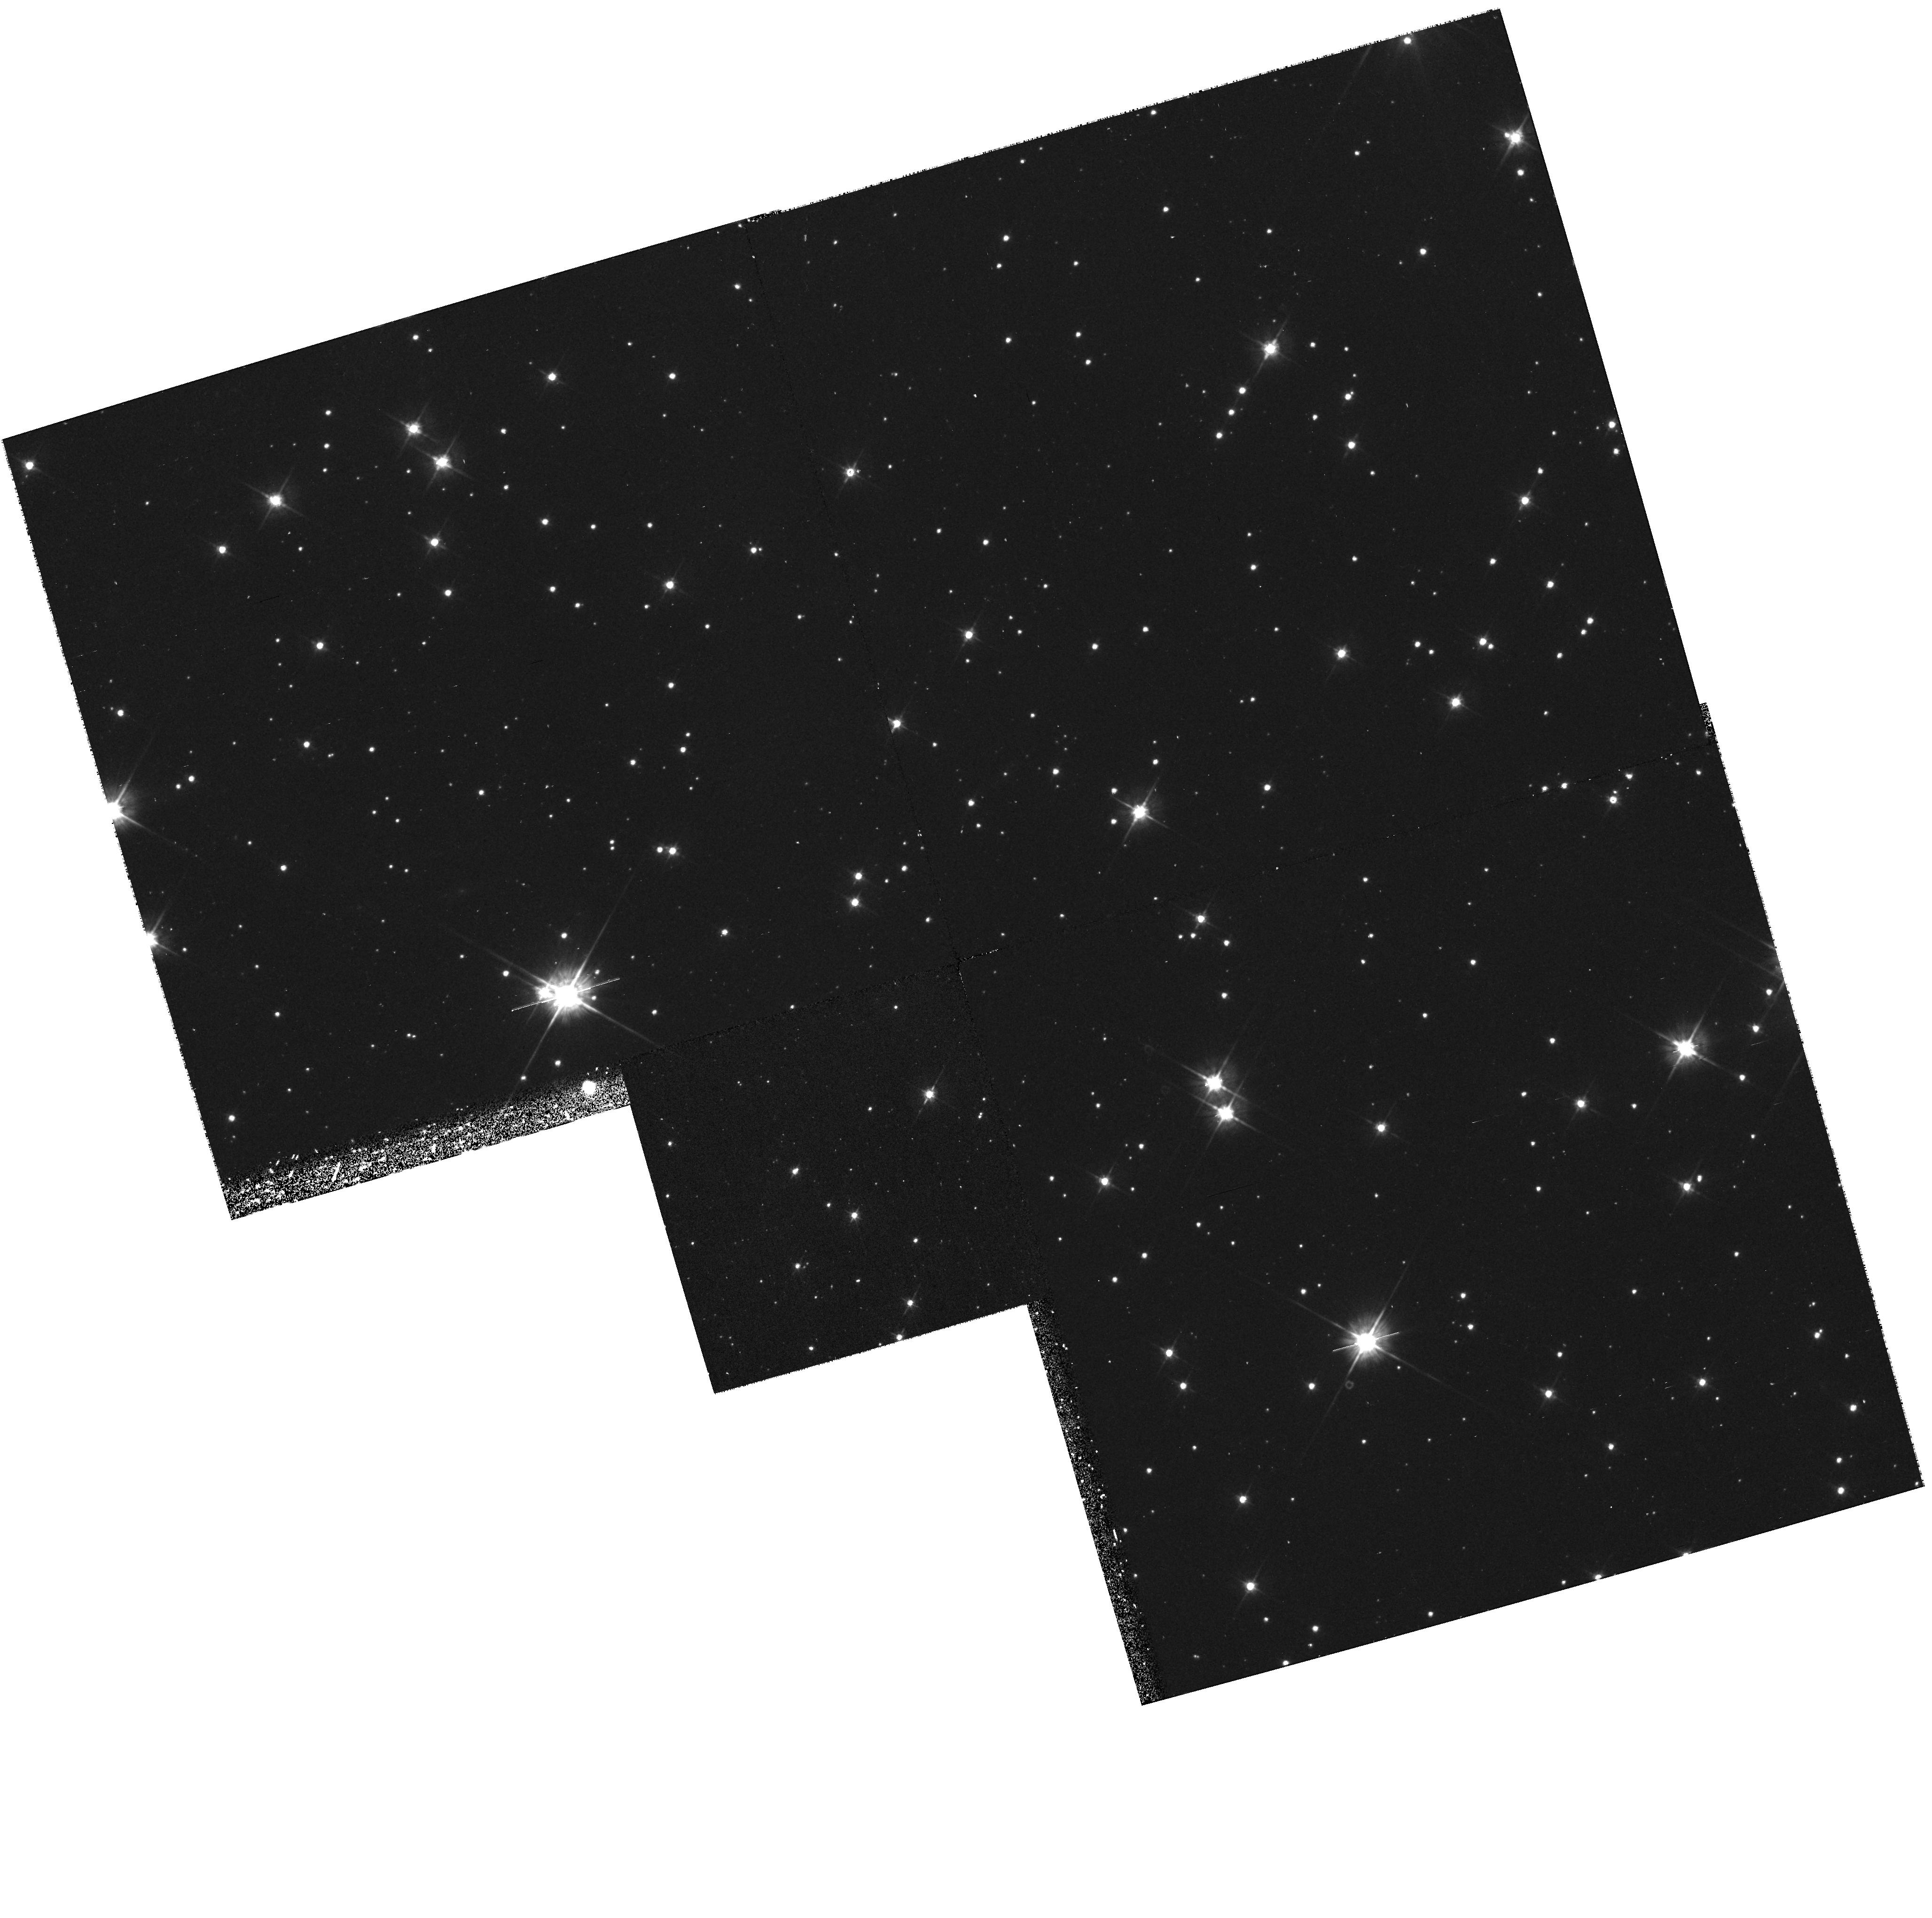
Target: STAR-0835-4510. Instrument: WFPC2/PC. Filter: F555W. Exposure: 43 min. Observation ID: hst_8328_01_wfpc2_pc_f555w_u5hl01

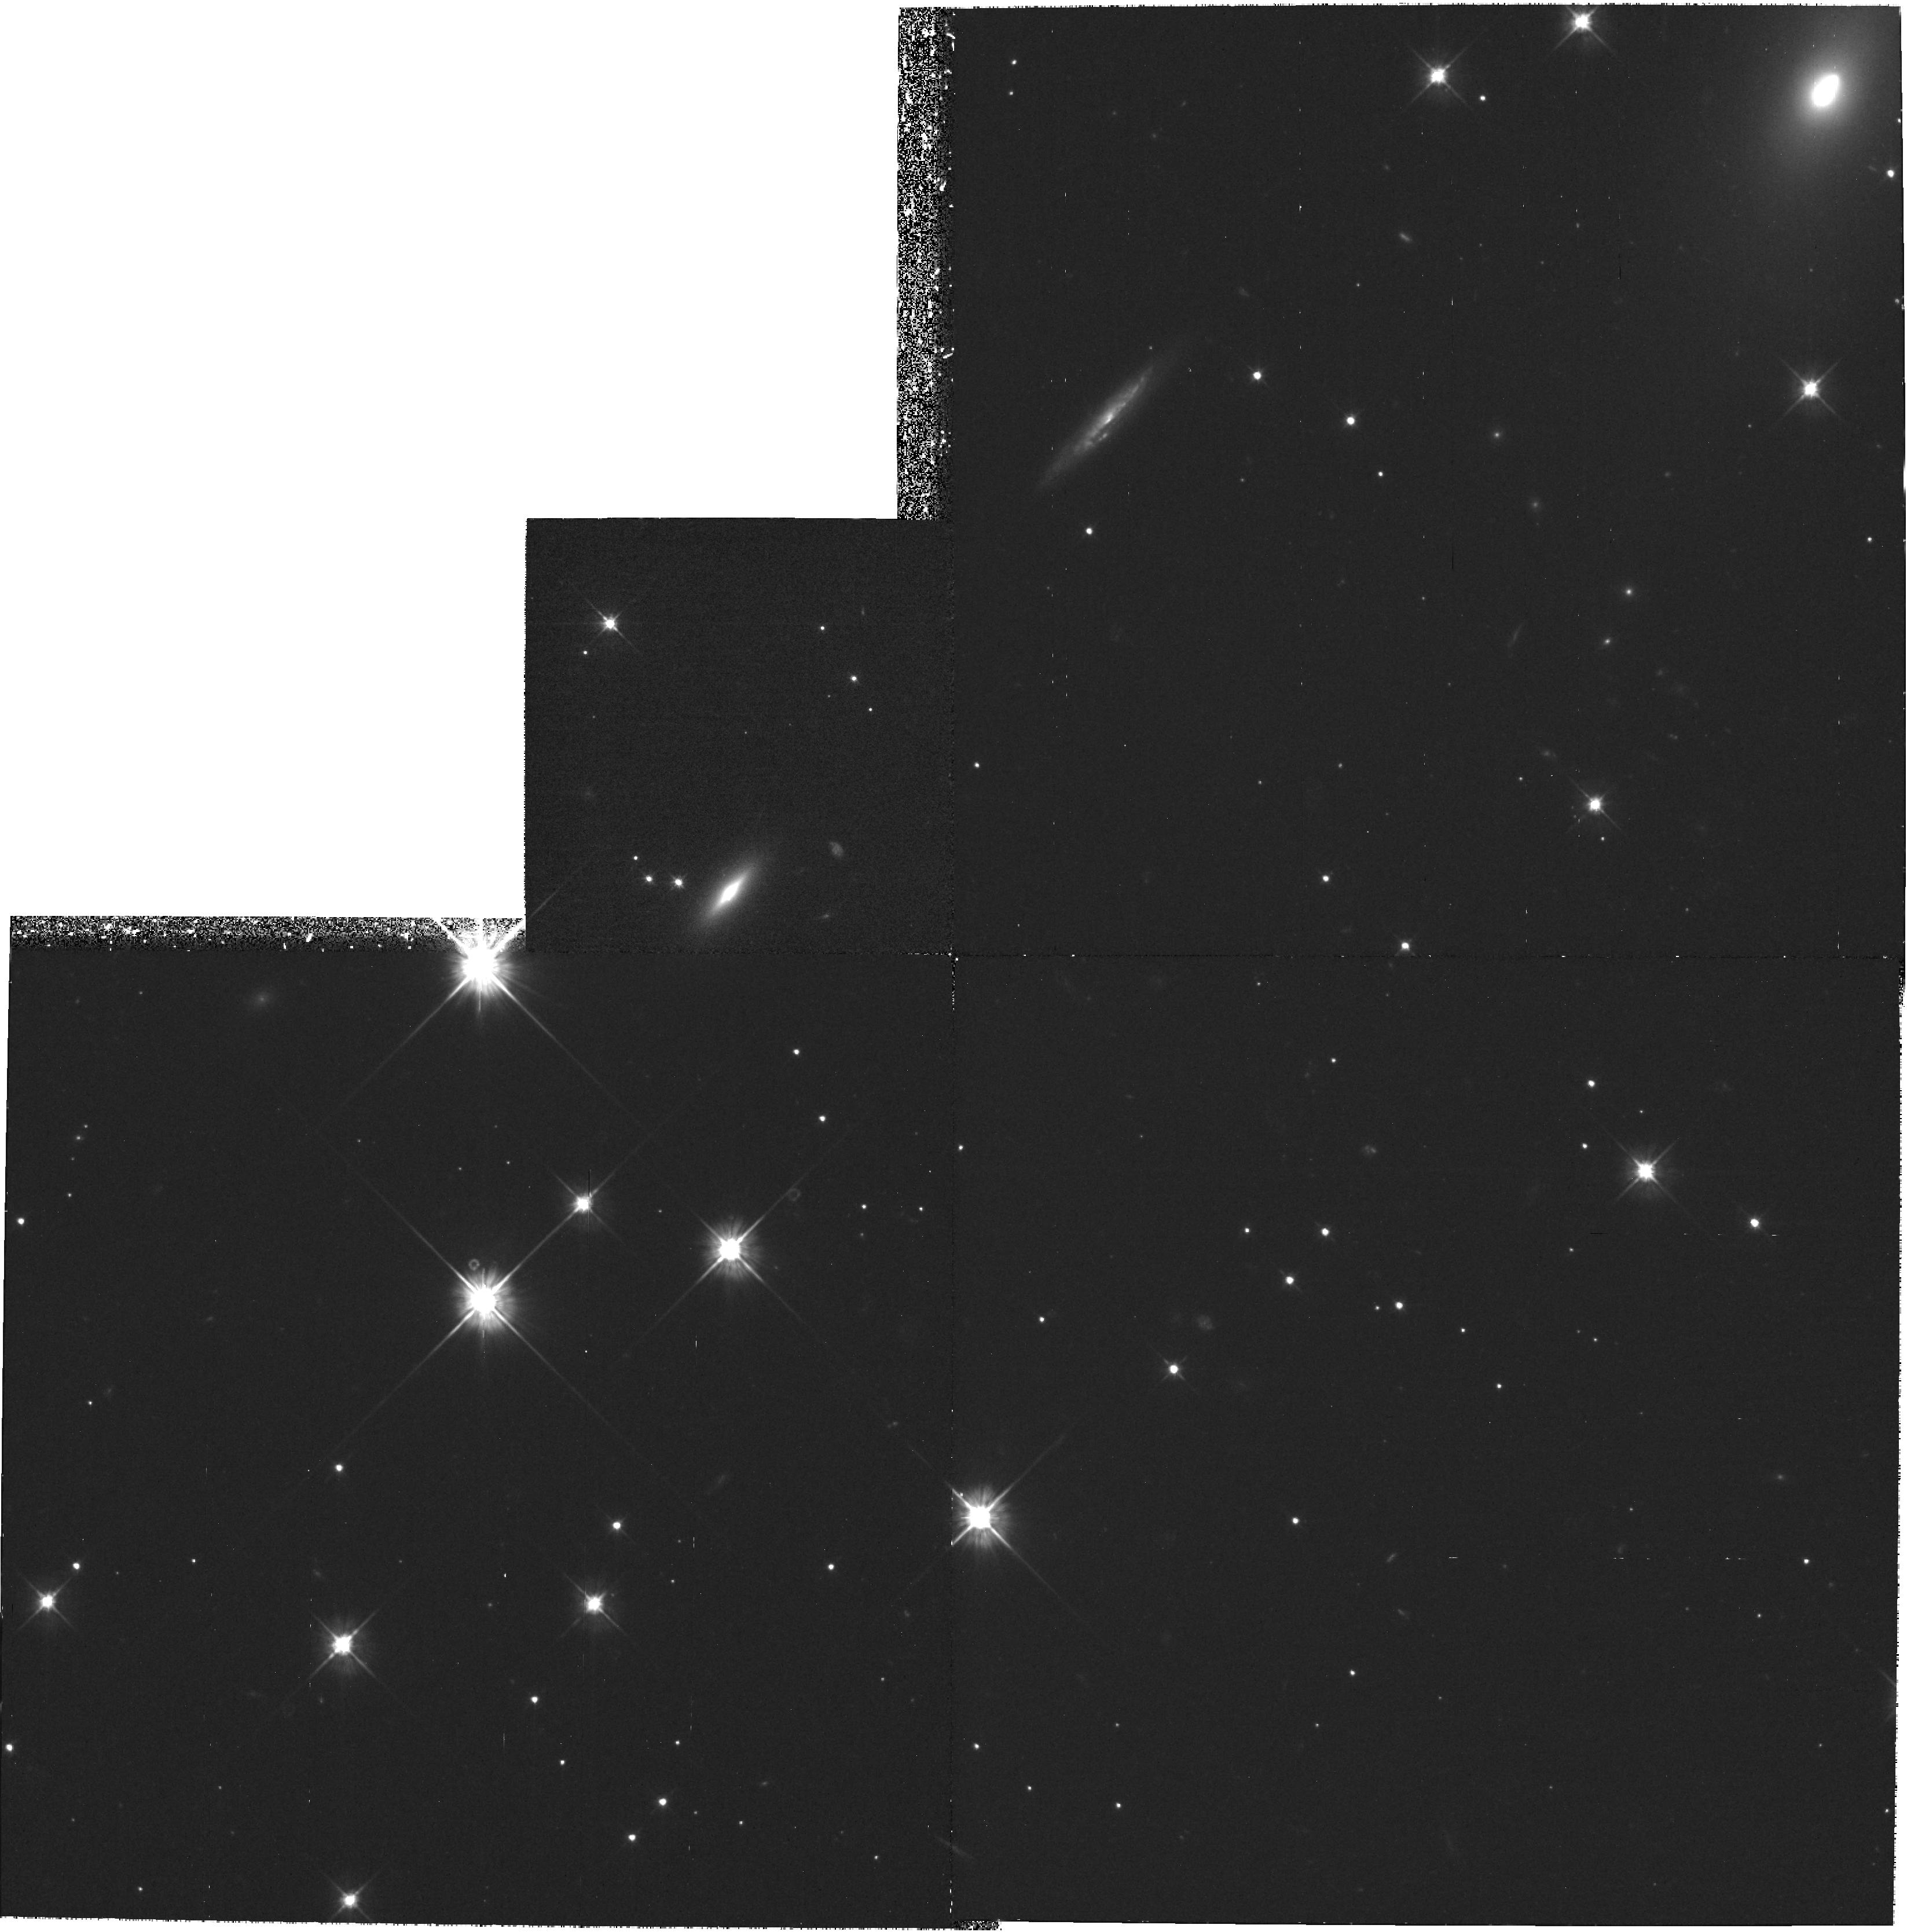
Target: STAR-065948+141421. Instrument: WFPC2/PC. Filter: F555W. Exposure: 1.2 h. Observation ID: hst_8328_06_wfpc2_pc_f555w_u5hl06

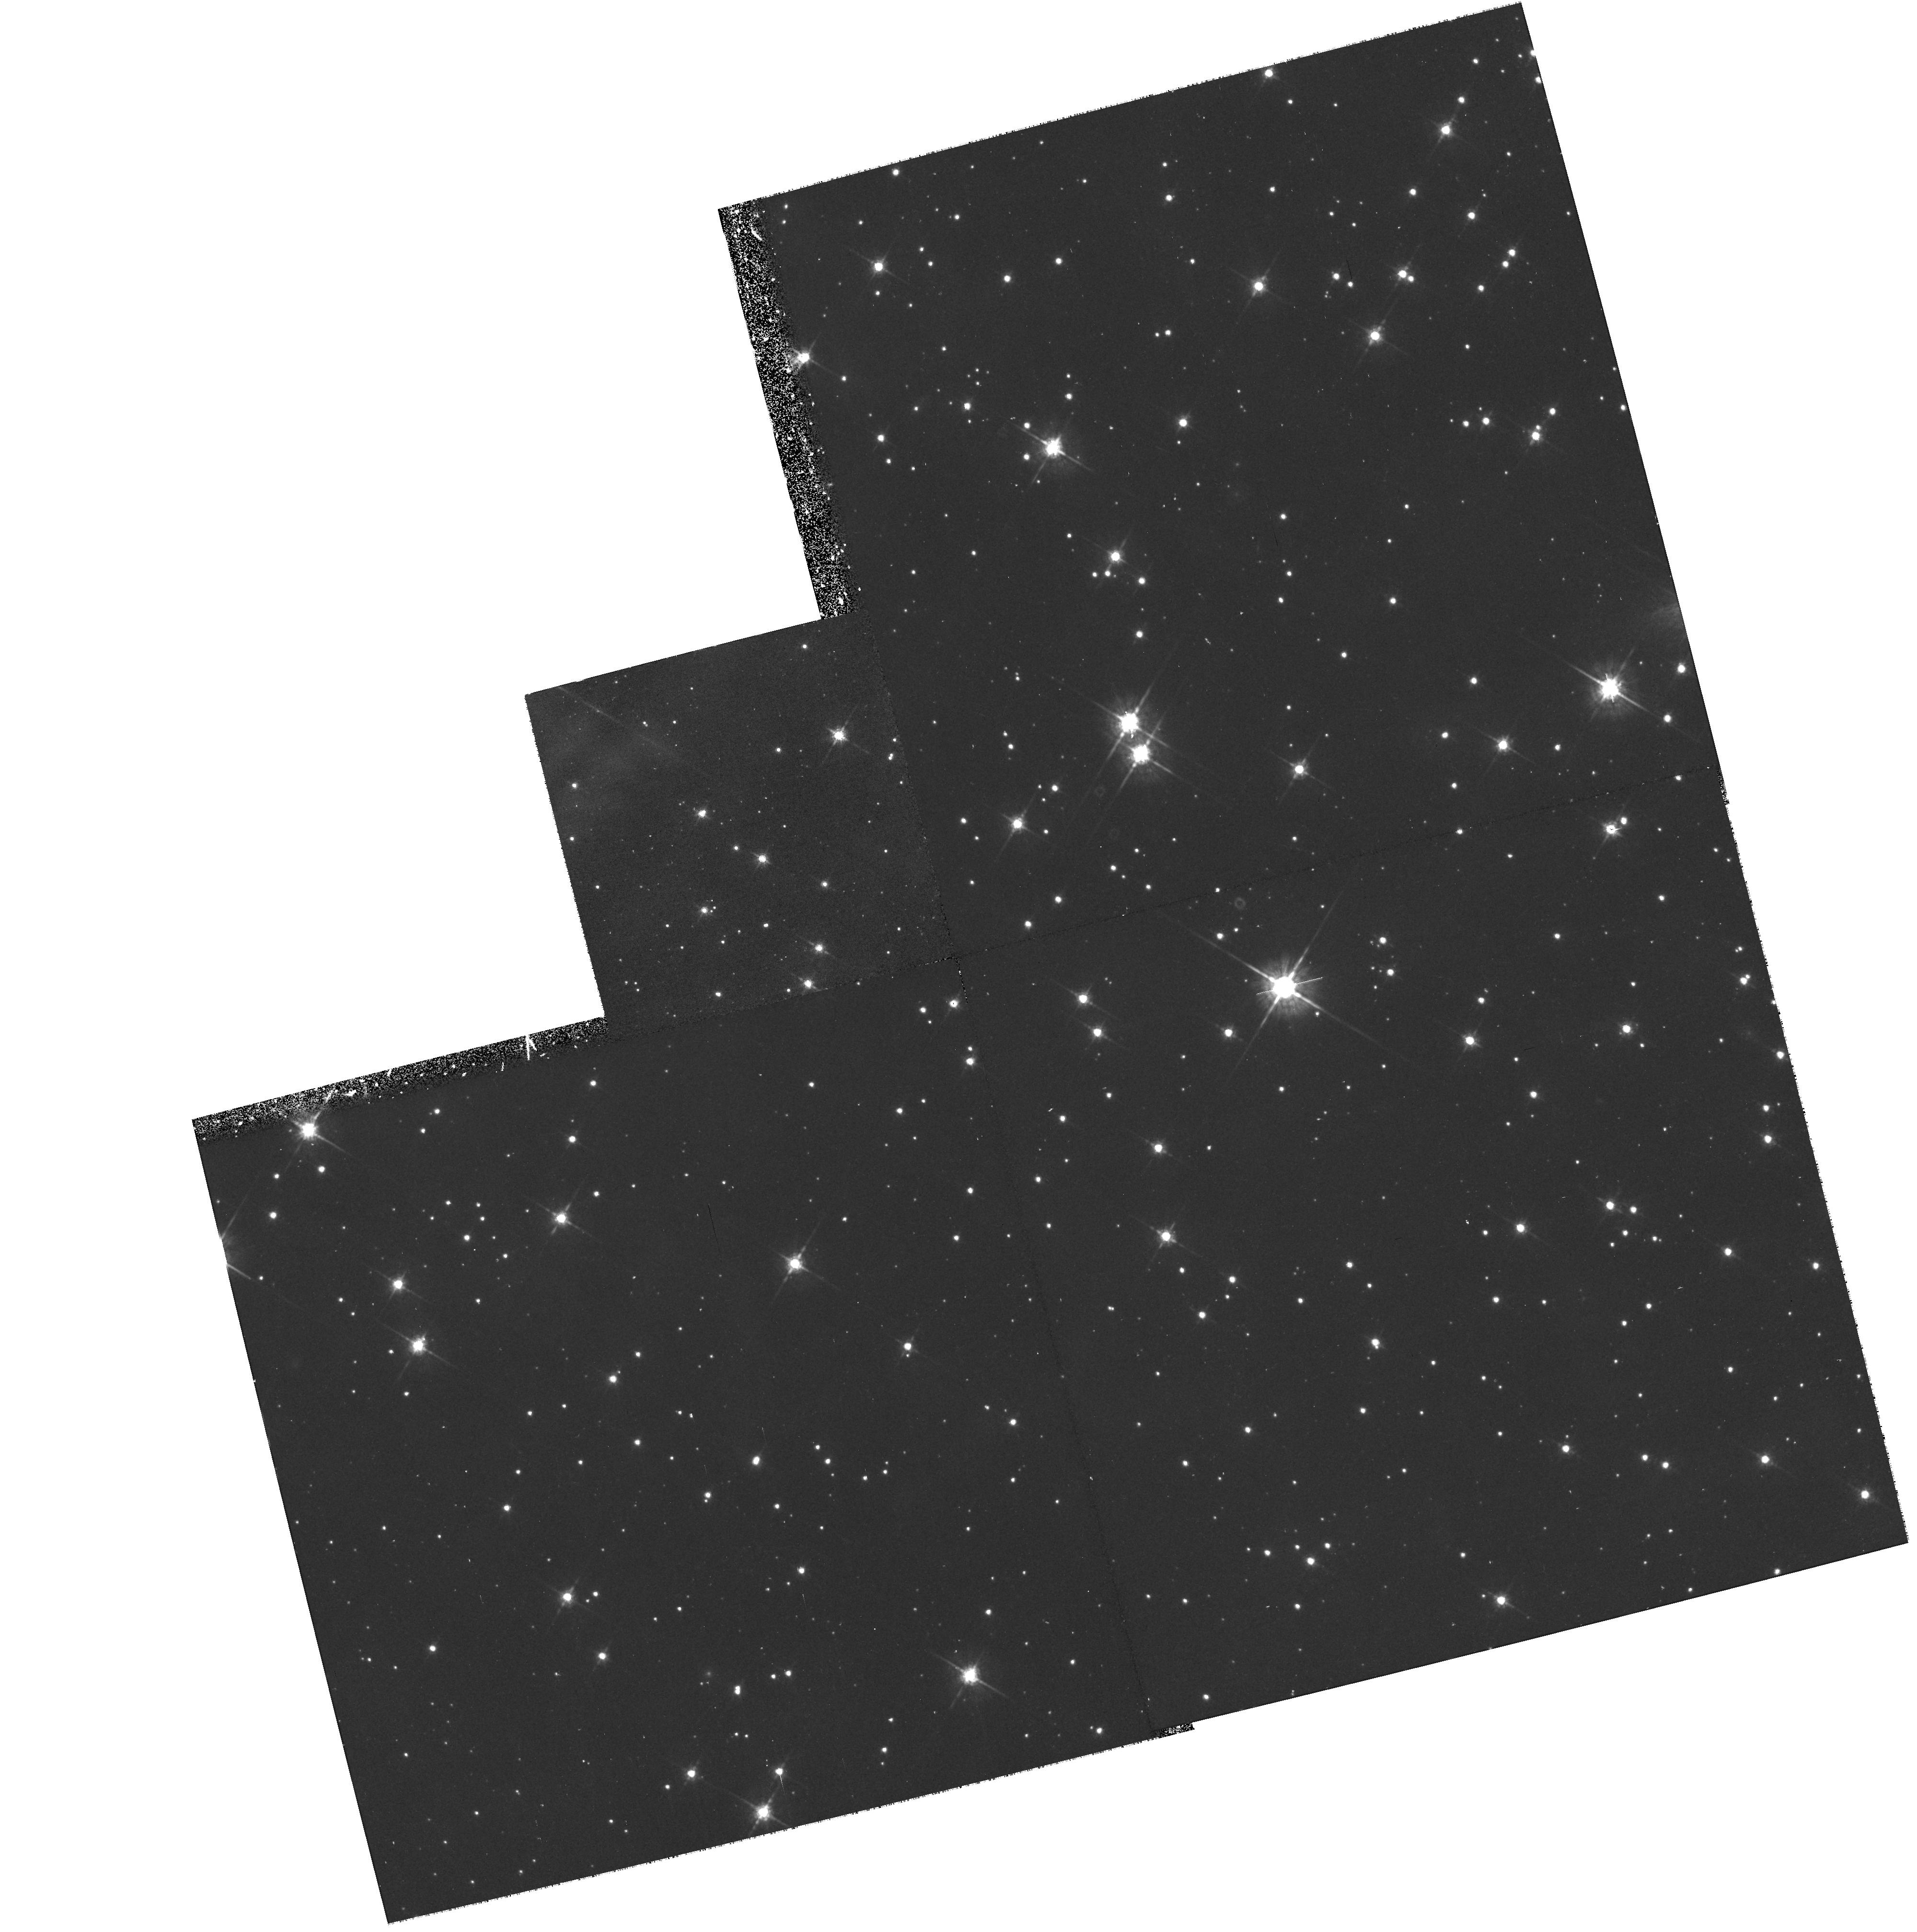
Target: STAR-0835-4510. Instrument: WFPC2/PC. Filter: F675W. Exposure: 43 min. Observation ID: hst_8328_02_wfpc2_pc_f675w_u5hl02

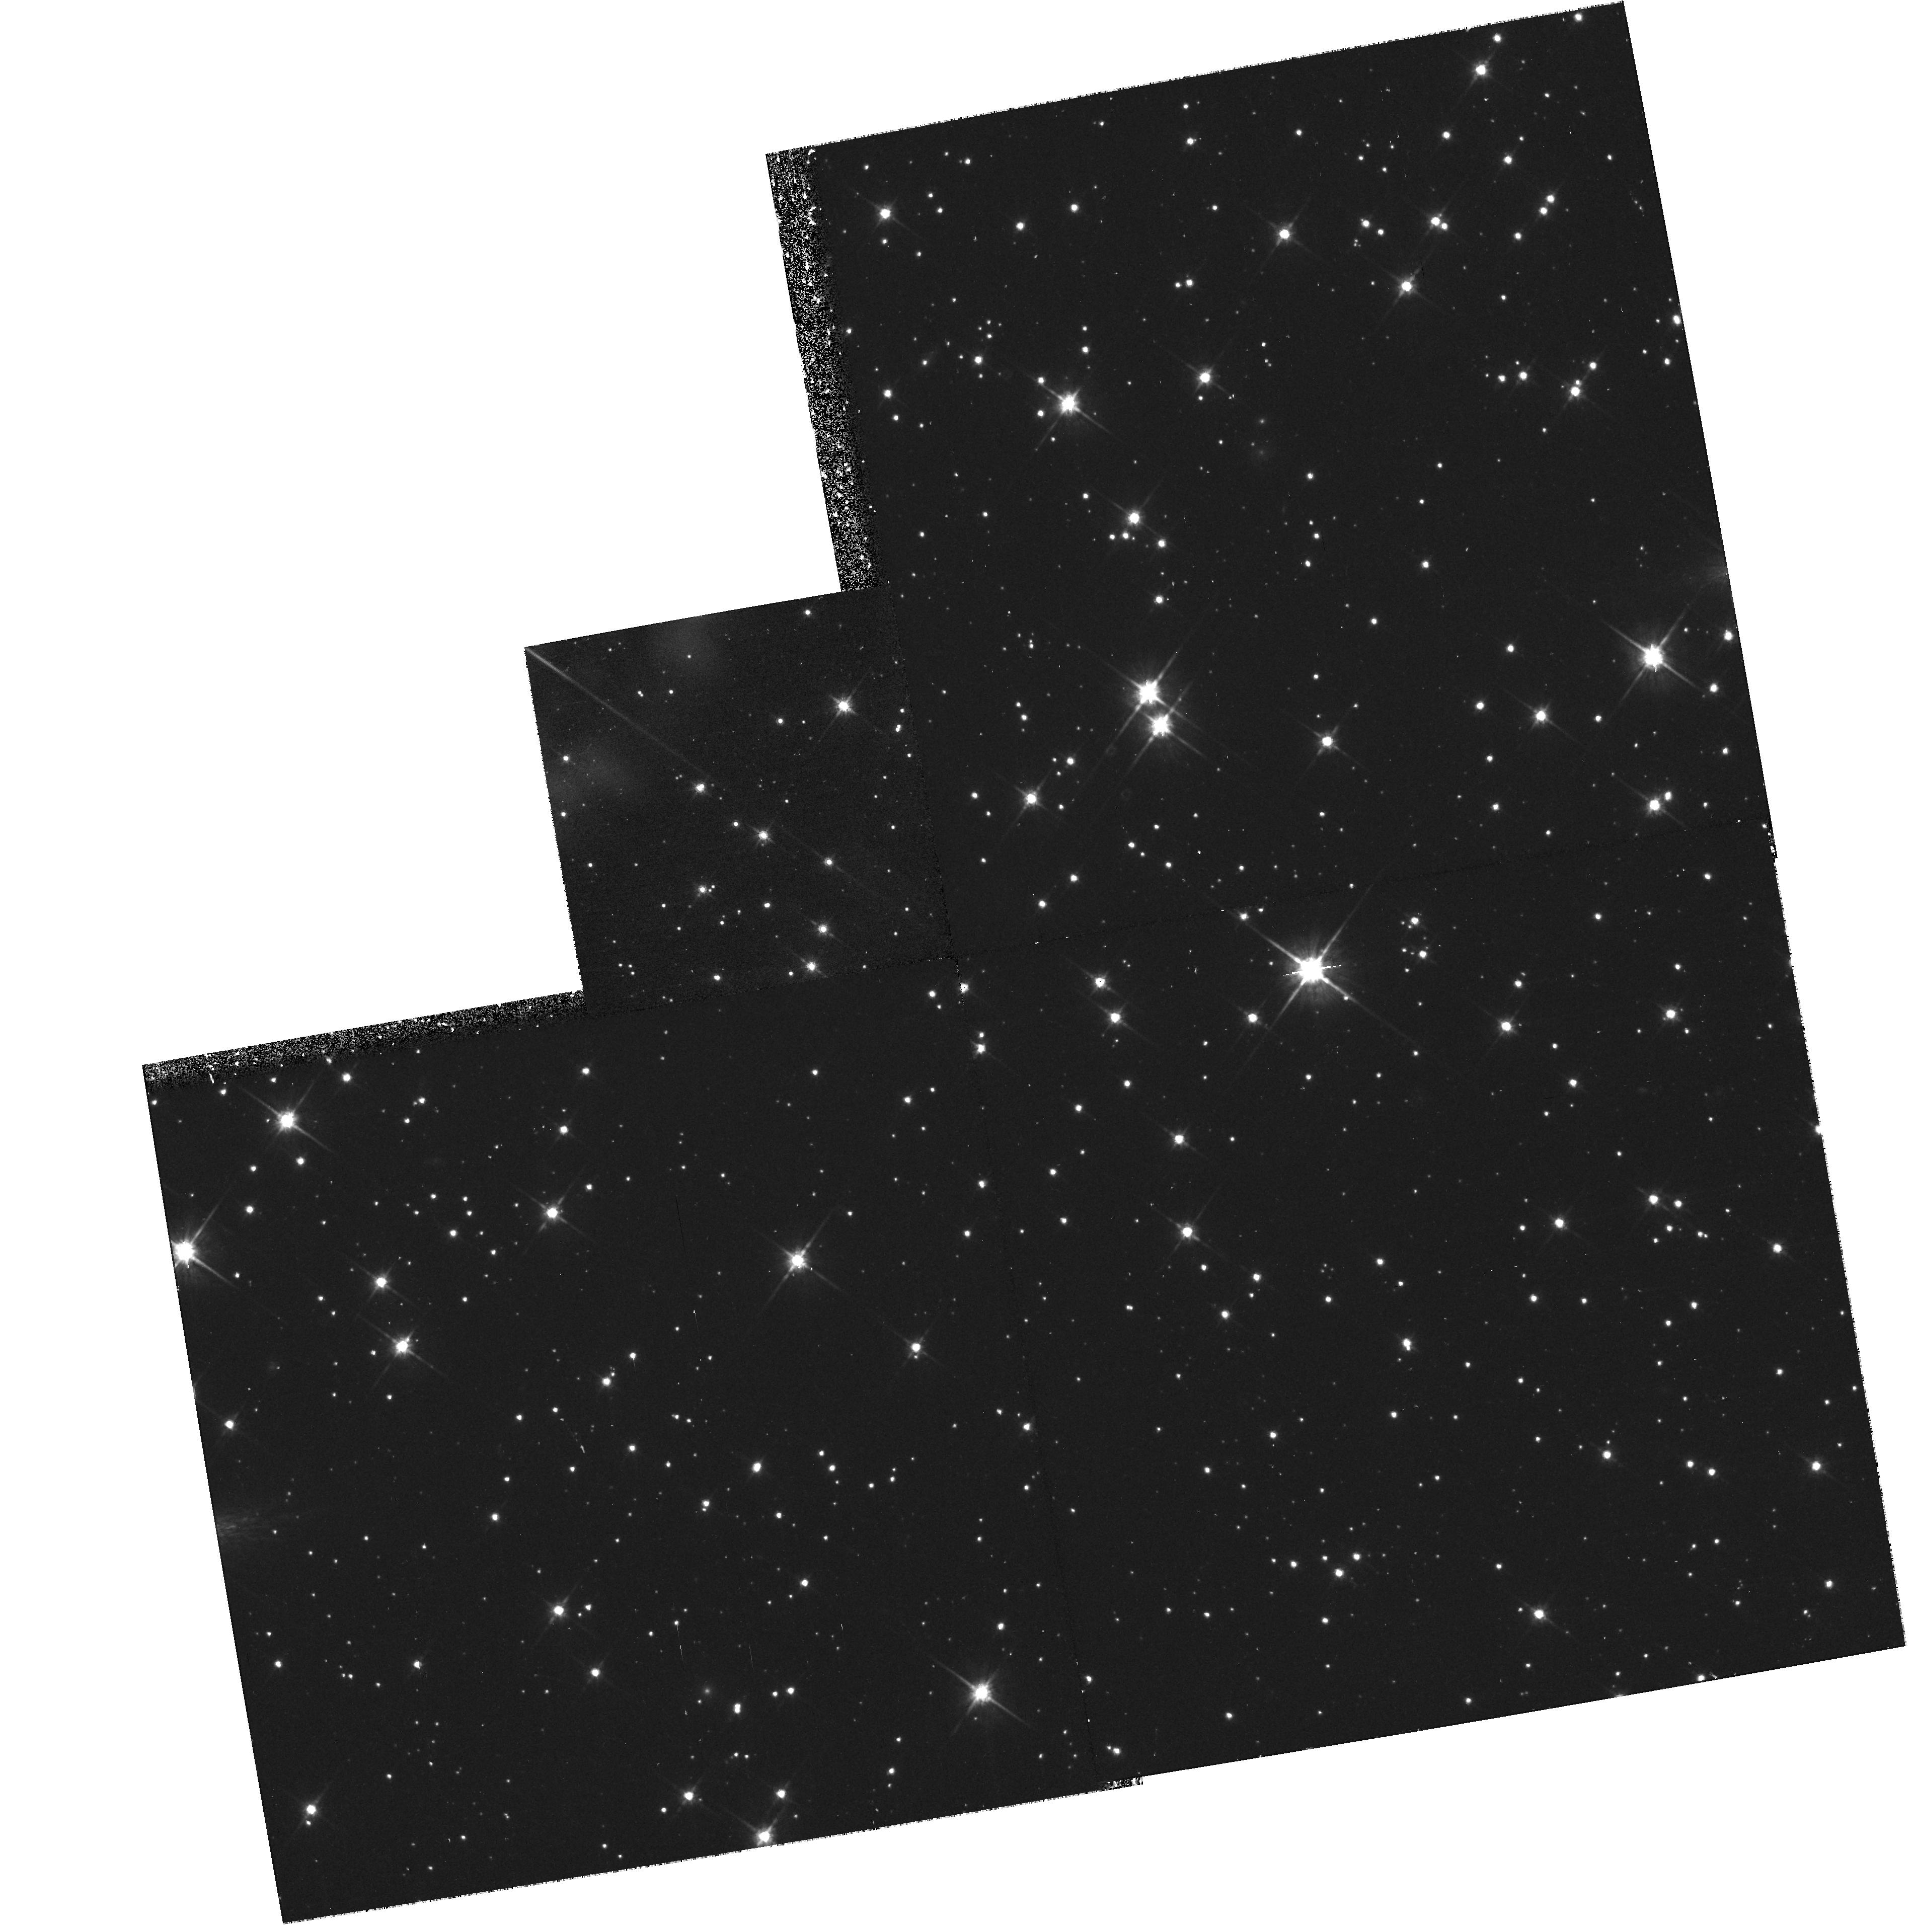
Target: STAR-0835-4510. Instrument: WFPC2/PC. Filter: F814W. Exposure: 43 min. Observation ID: hst_8328_03_wfpc2_pc_f814w_u5hl03

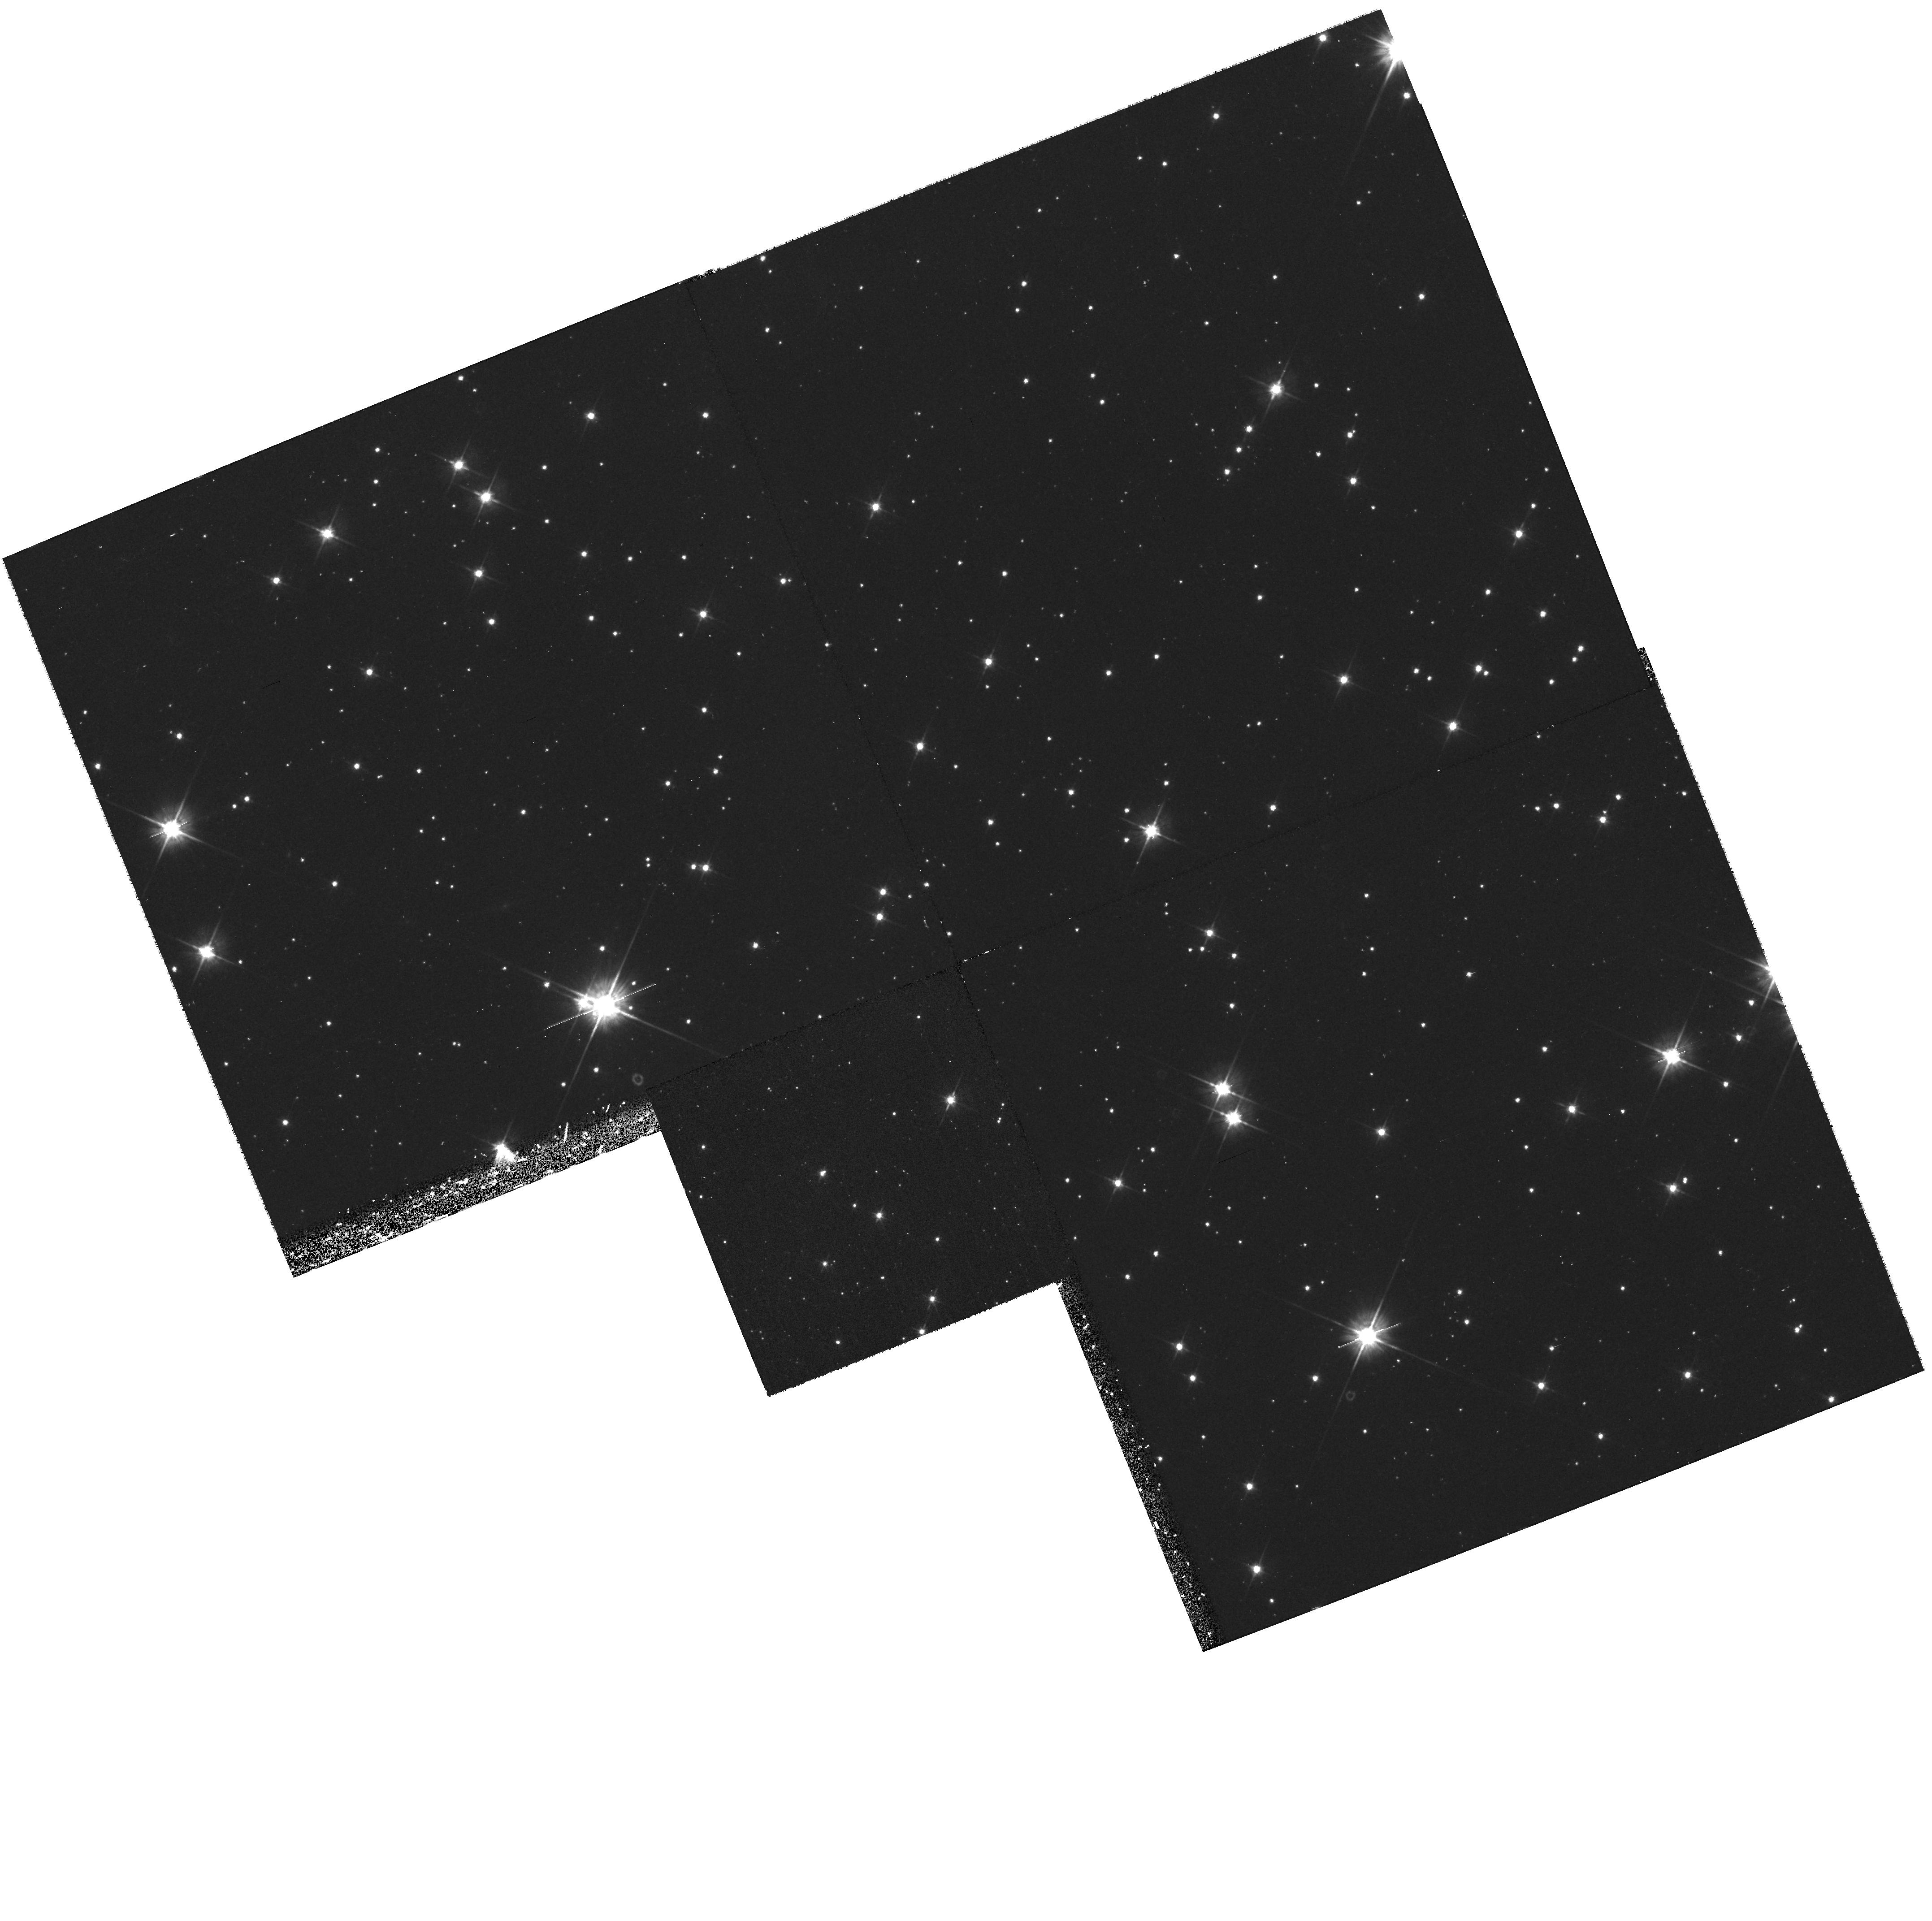
Target: STAR-0835-4510. Instrument: WFPC2/PC. Filter: F555W. Exposure: 43 min. Observation ID: hst_8328_05_wfpc2_pc_f555w_u5hl05

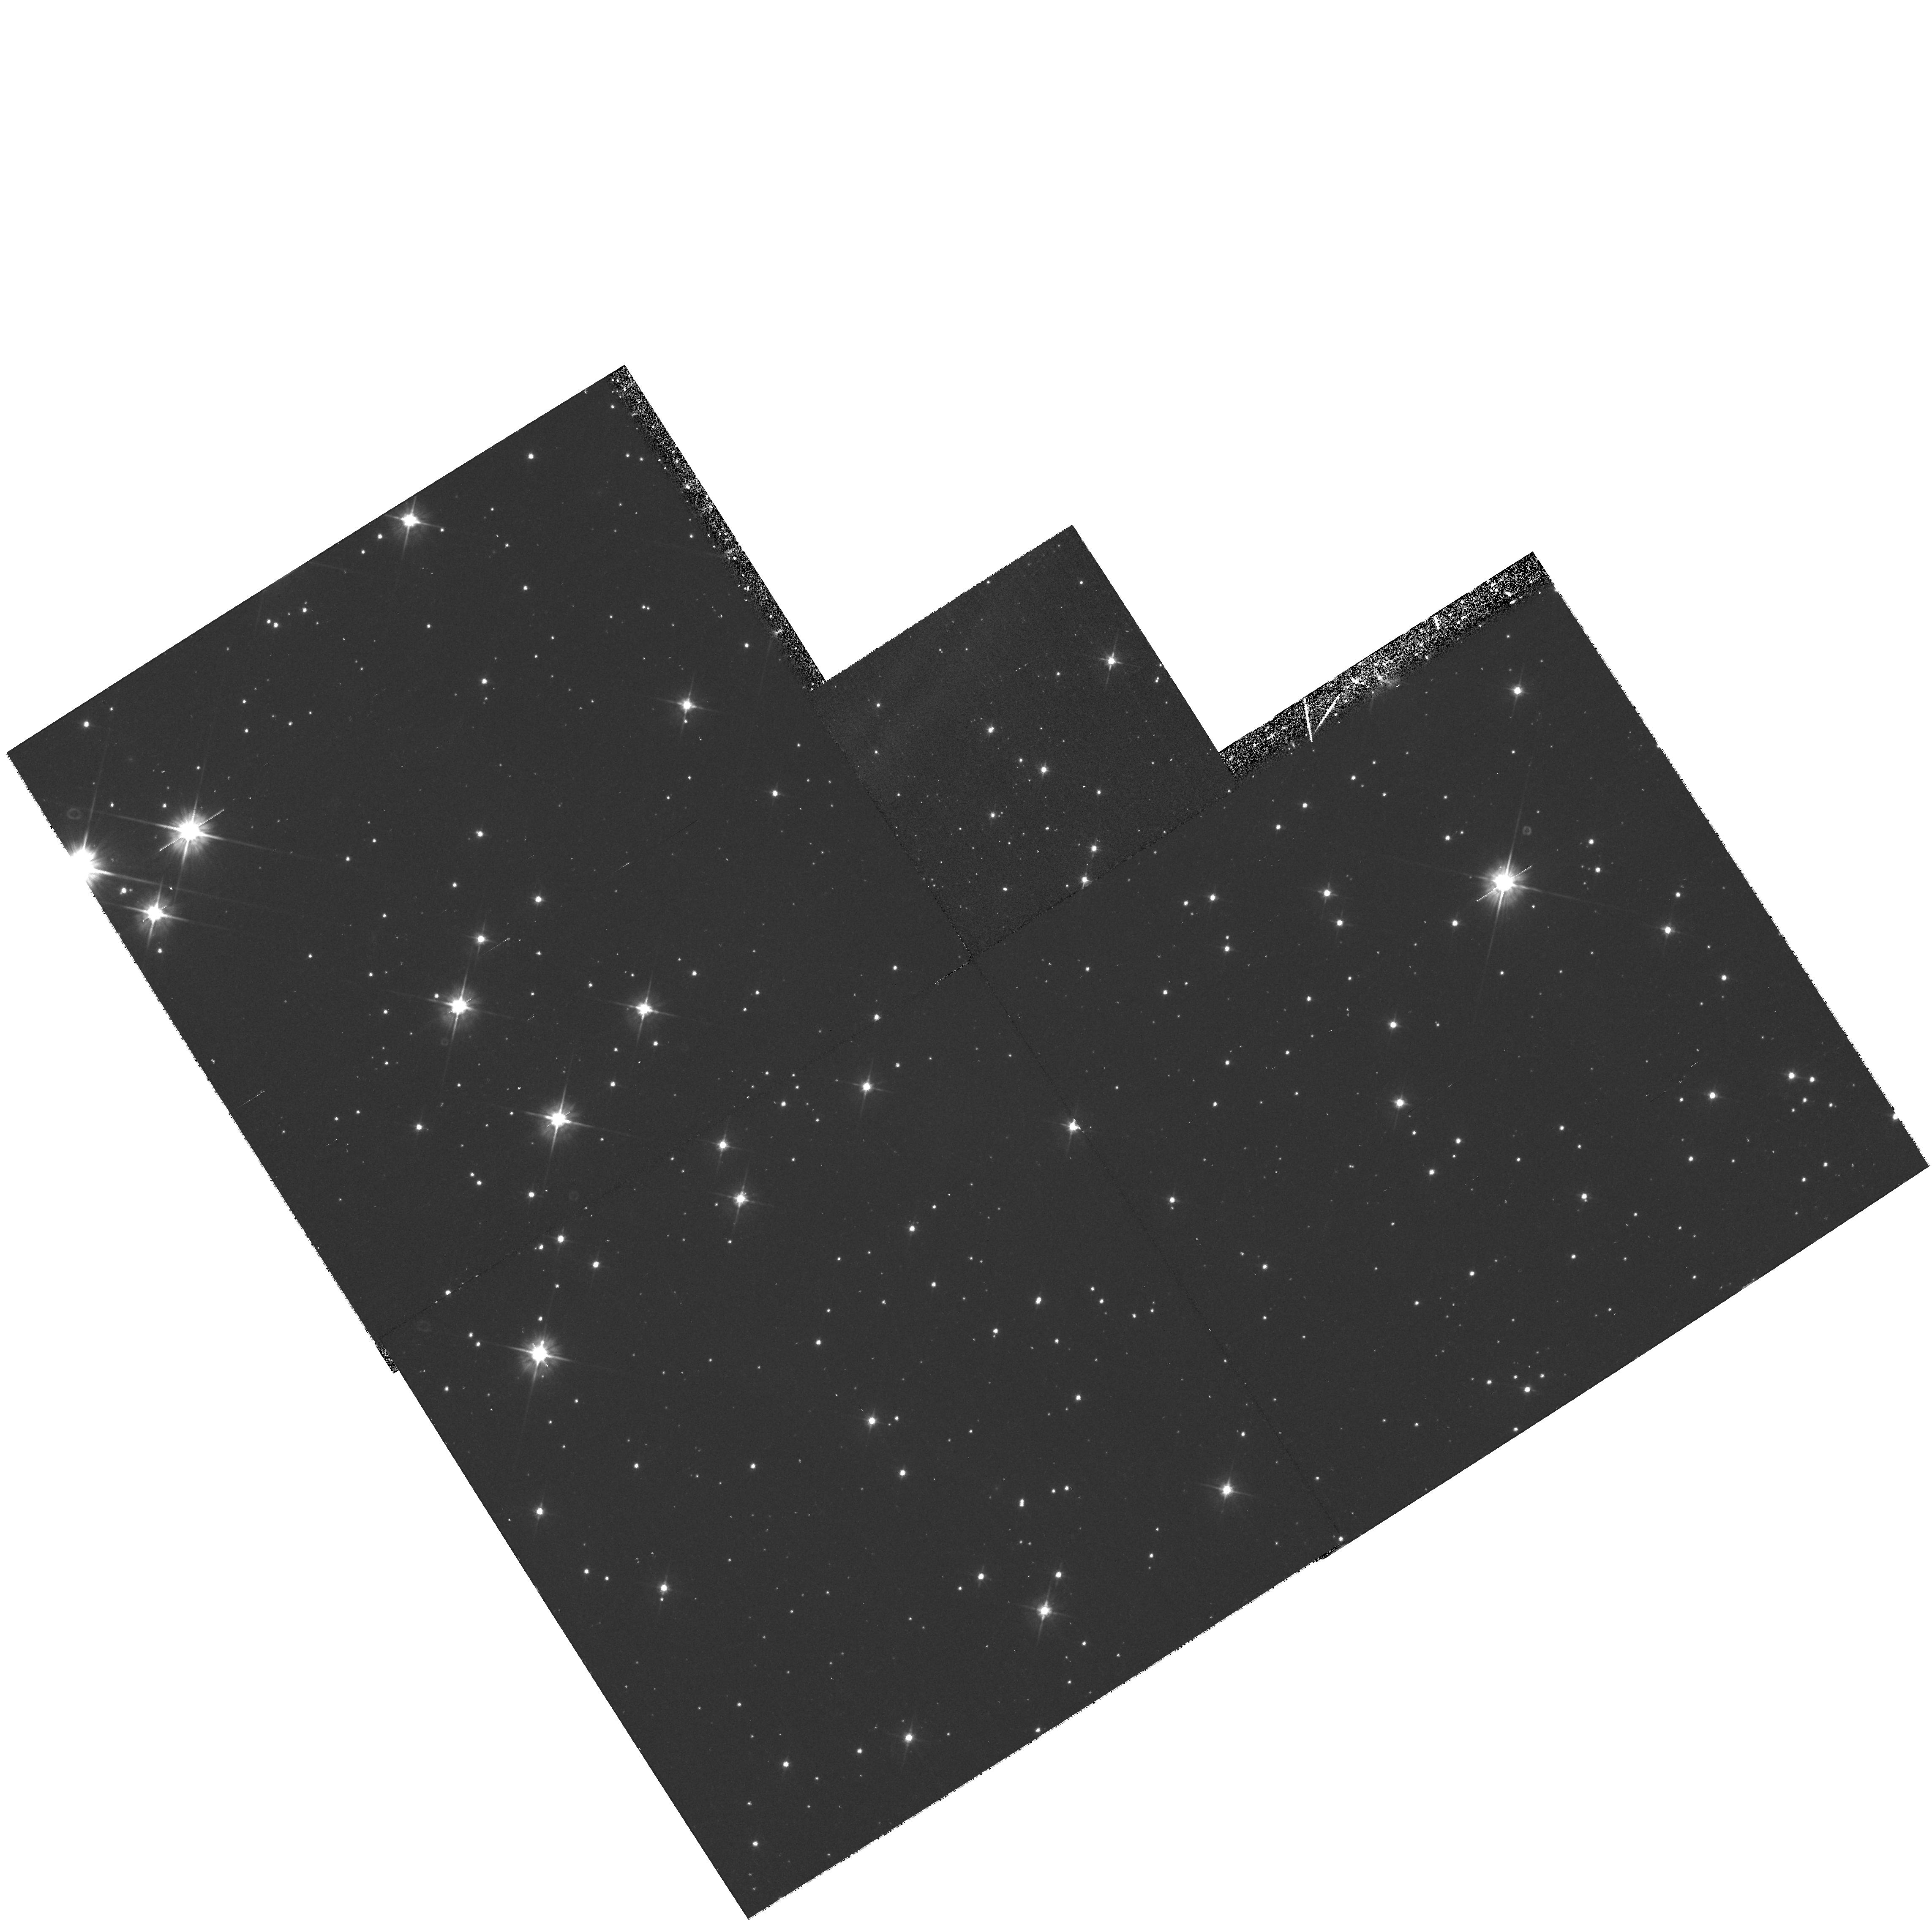
Target: STAR-0835-4510. Instrument: WFPC2/PC. Filter: F555W. Exposure: 43 min. Observation ID: hst_8328_04_wfpc2_pc_f555w_u5hl04

HST ASTROMETRY TO GAUGE THE DISTANCE OF PSR0833-45 {VELA} and PSR0656+14 (PI: Caraveo, Patrizia A.)

High angular resolution, coupled with sensitivity, makes HST the ideal instrument to measure tiny displacements of faint objects, such as those due to proper motions and annual parallaxes of Isolated Neutron Stars. In this proposal, we first include three exposures of the Vela pulsar aimed at the measure of its parallactic displacement (see GO 6526). Then we ask for one more exposure of PSR 0656+14, for which one PC observation is already in hand (GO 6136), to measure its proper motion. The distance values the Vela pulsar is highly disputed and a model-free measurement (or a reliable lower limit) would be very important, e.g., to assess the luminosity of this object at different wavelengths and measure how efficienctly it converts its rotational energy loss in optical, X and gamma radiation.